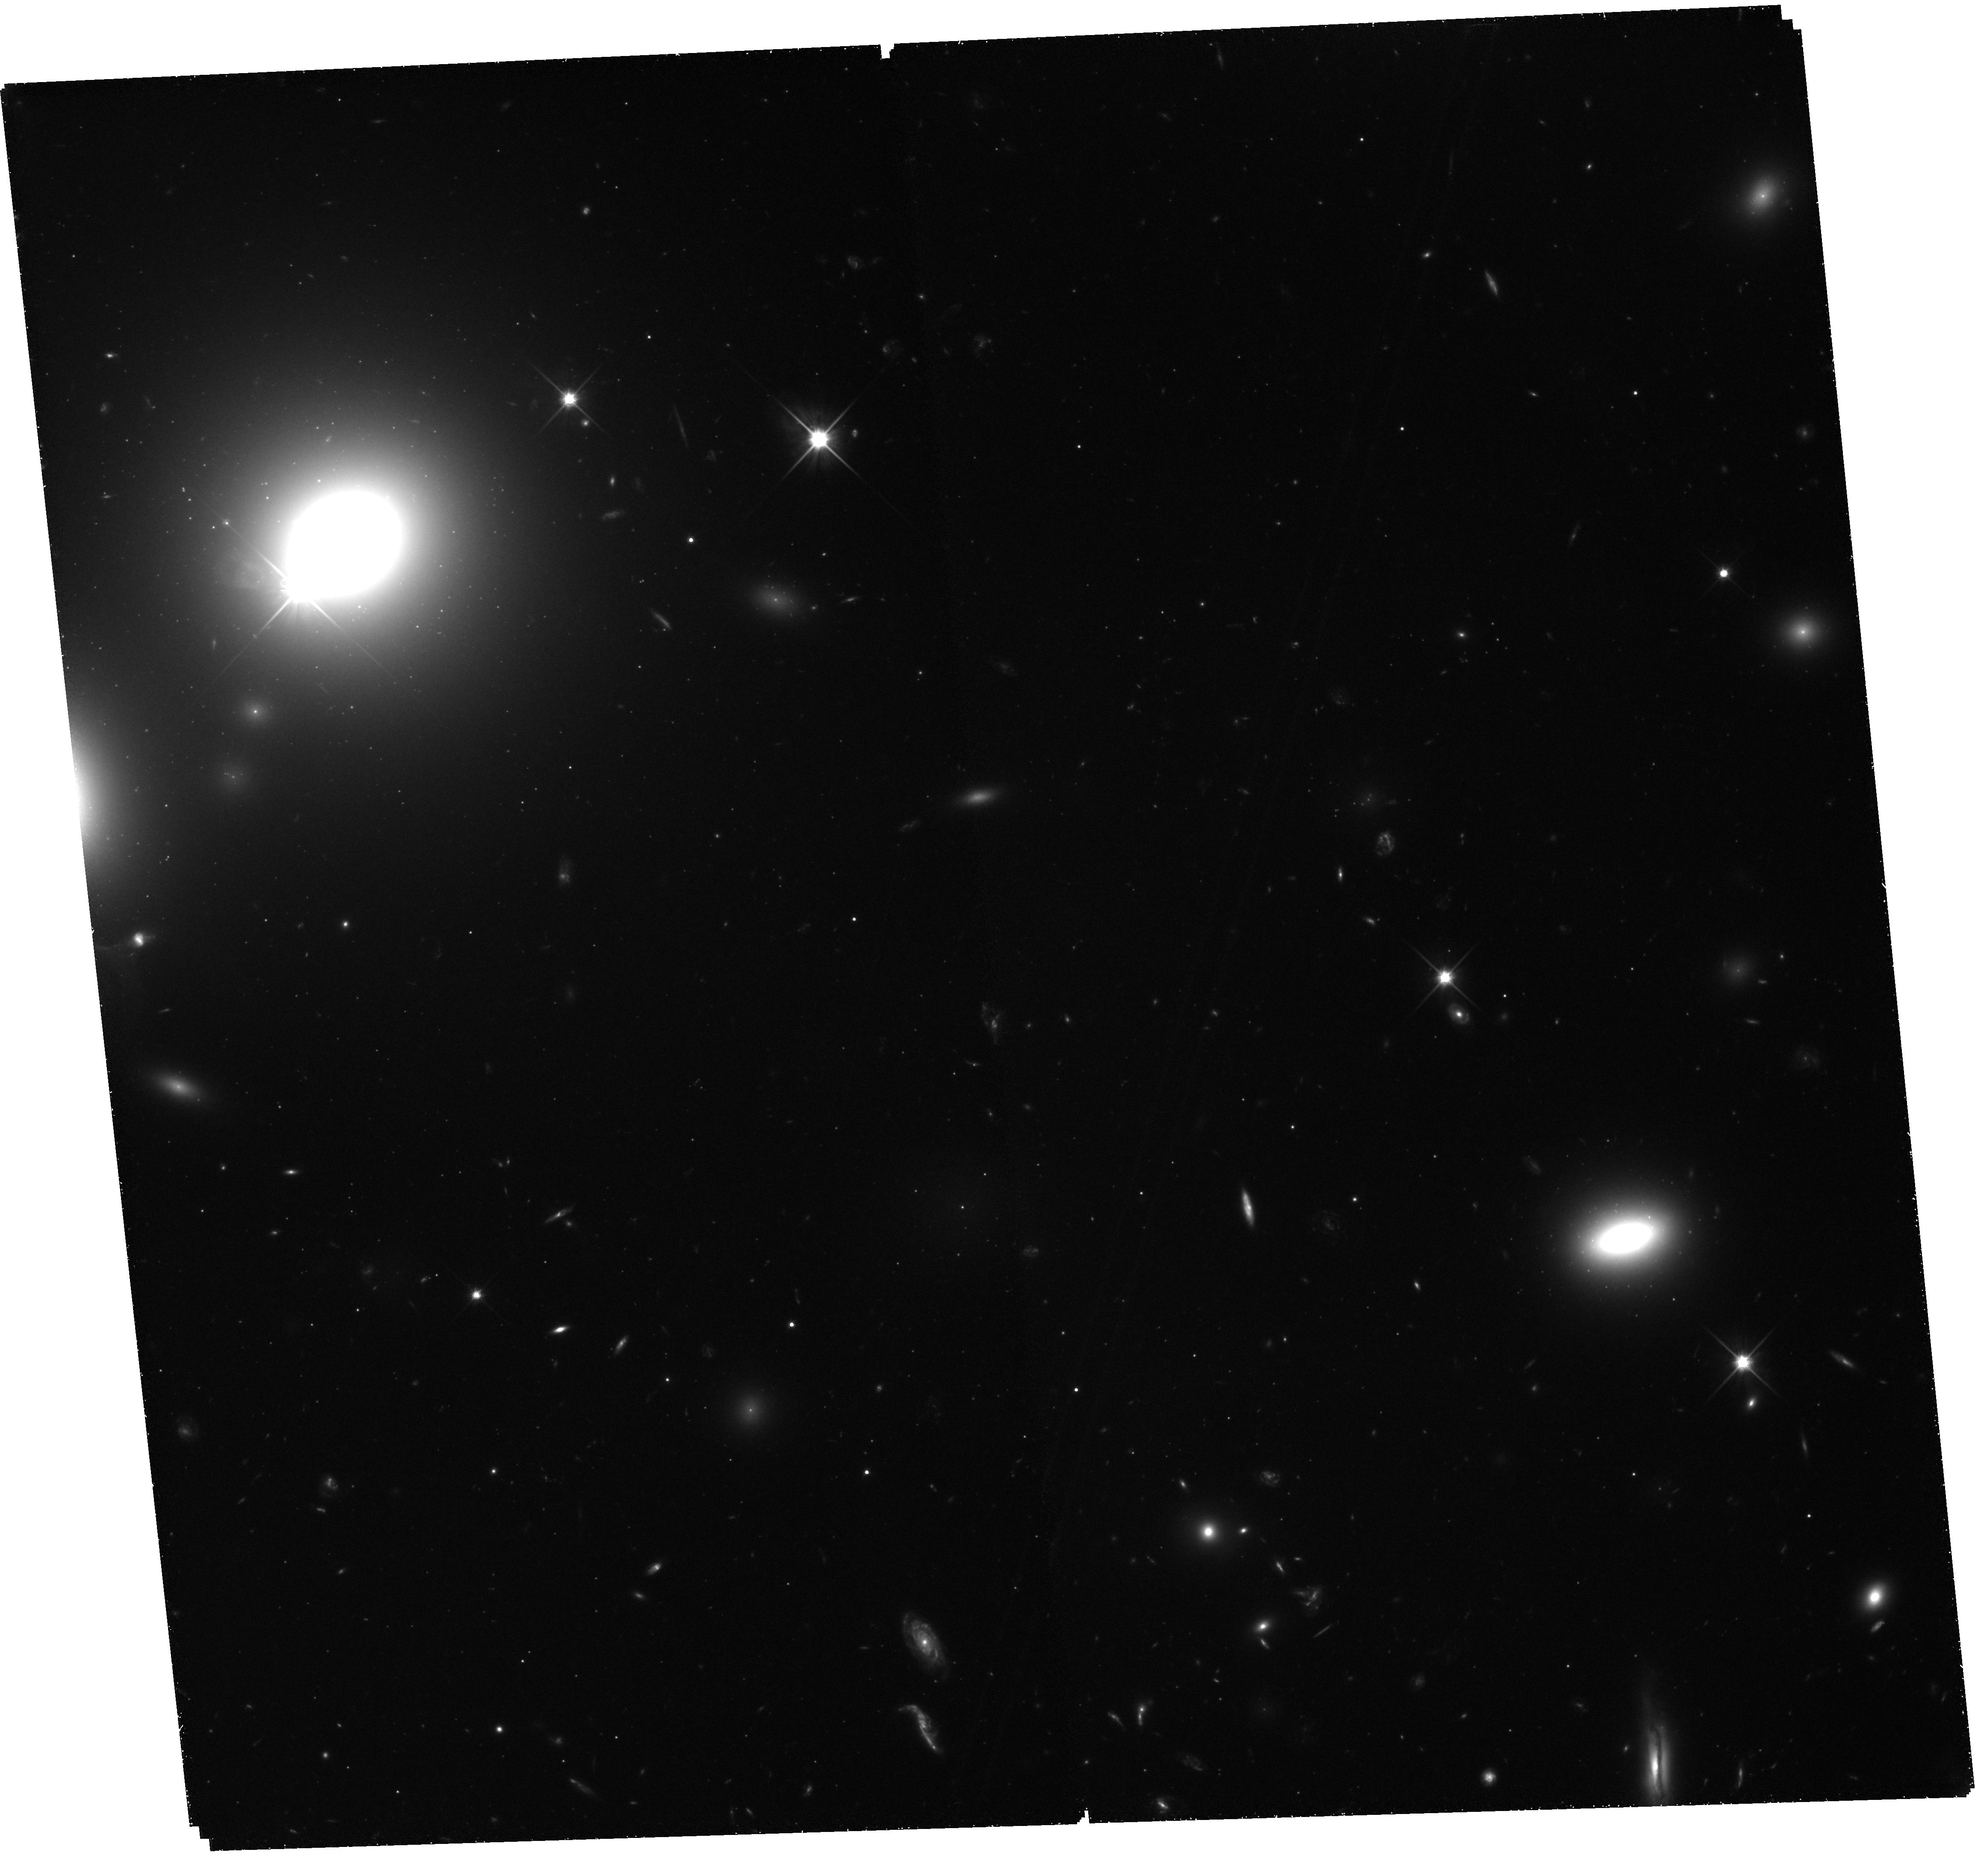
Target: field at RA 194.789°, Dec 27.967°. Instrument: WFC3/UVIS. Filter: F600LP. Exposure: 3 h. Observation ID: hst_11711_01_wfc3_uvis_f600lp_ib2i01

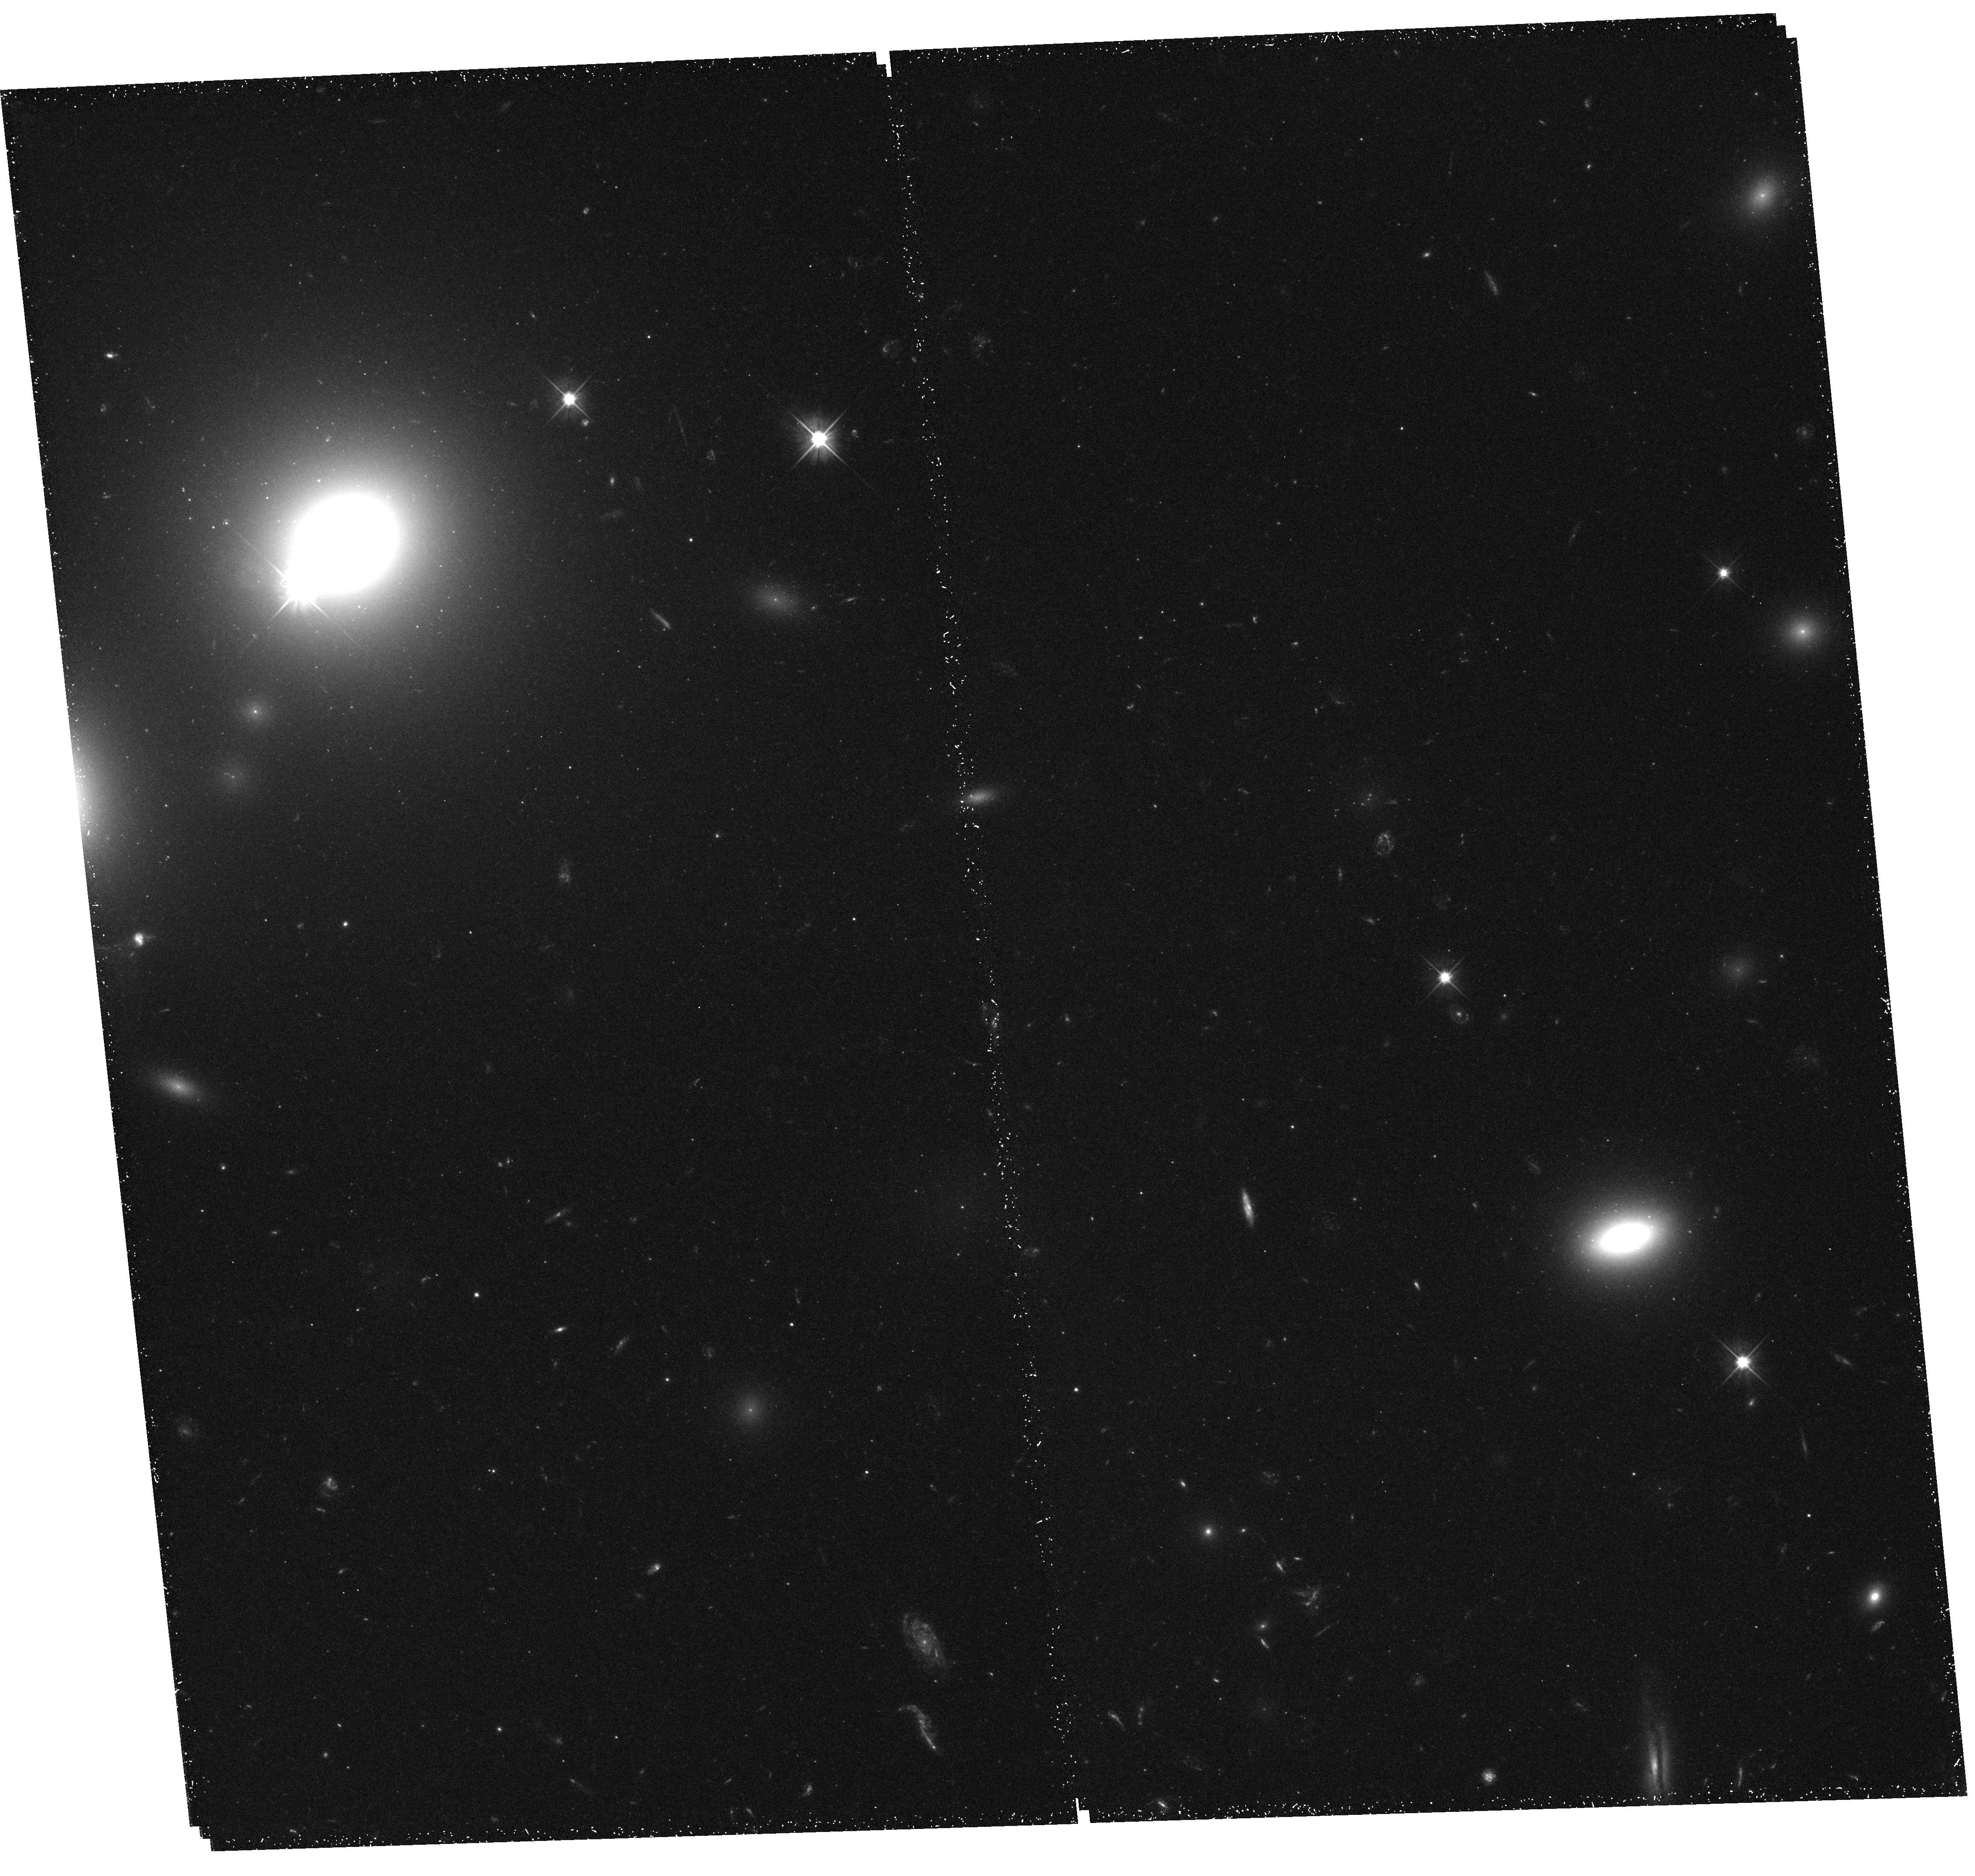
Target: NGC-4874. Instrument: WFC3/UVIS. Filter: F475X. Exposure: 42 min. Observation ID: hst_11711_01_wfc3_uvis_f475x_ib2i01

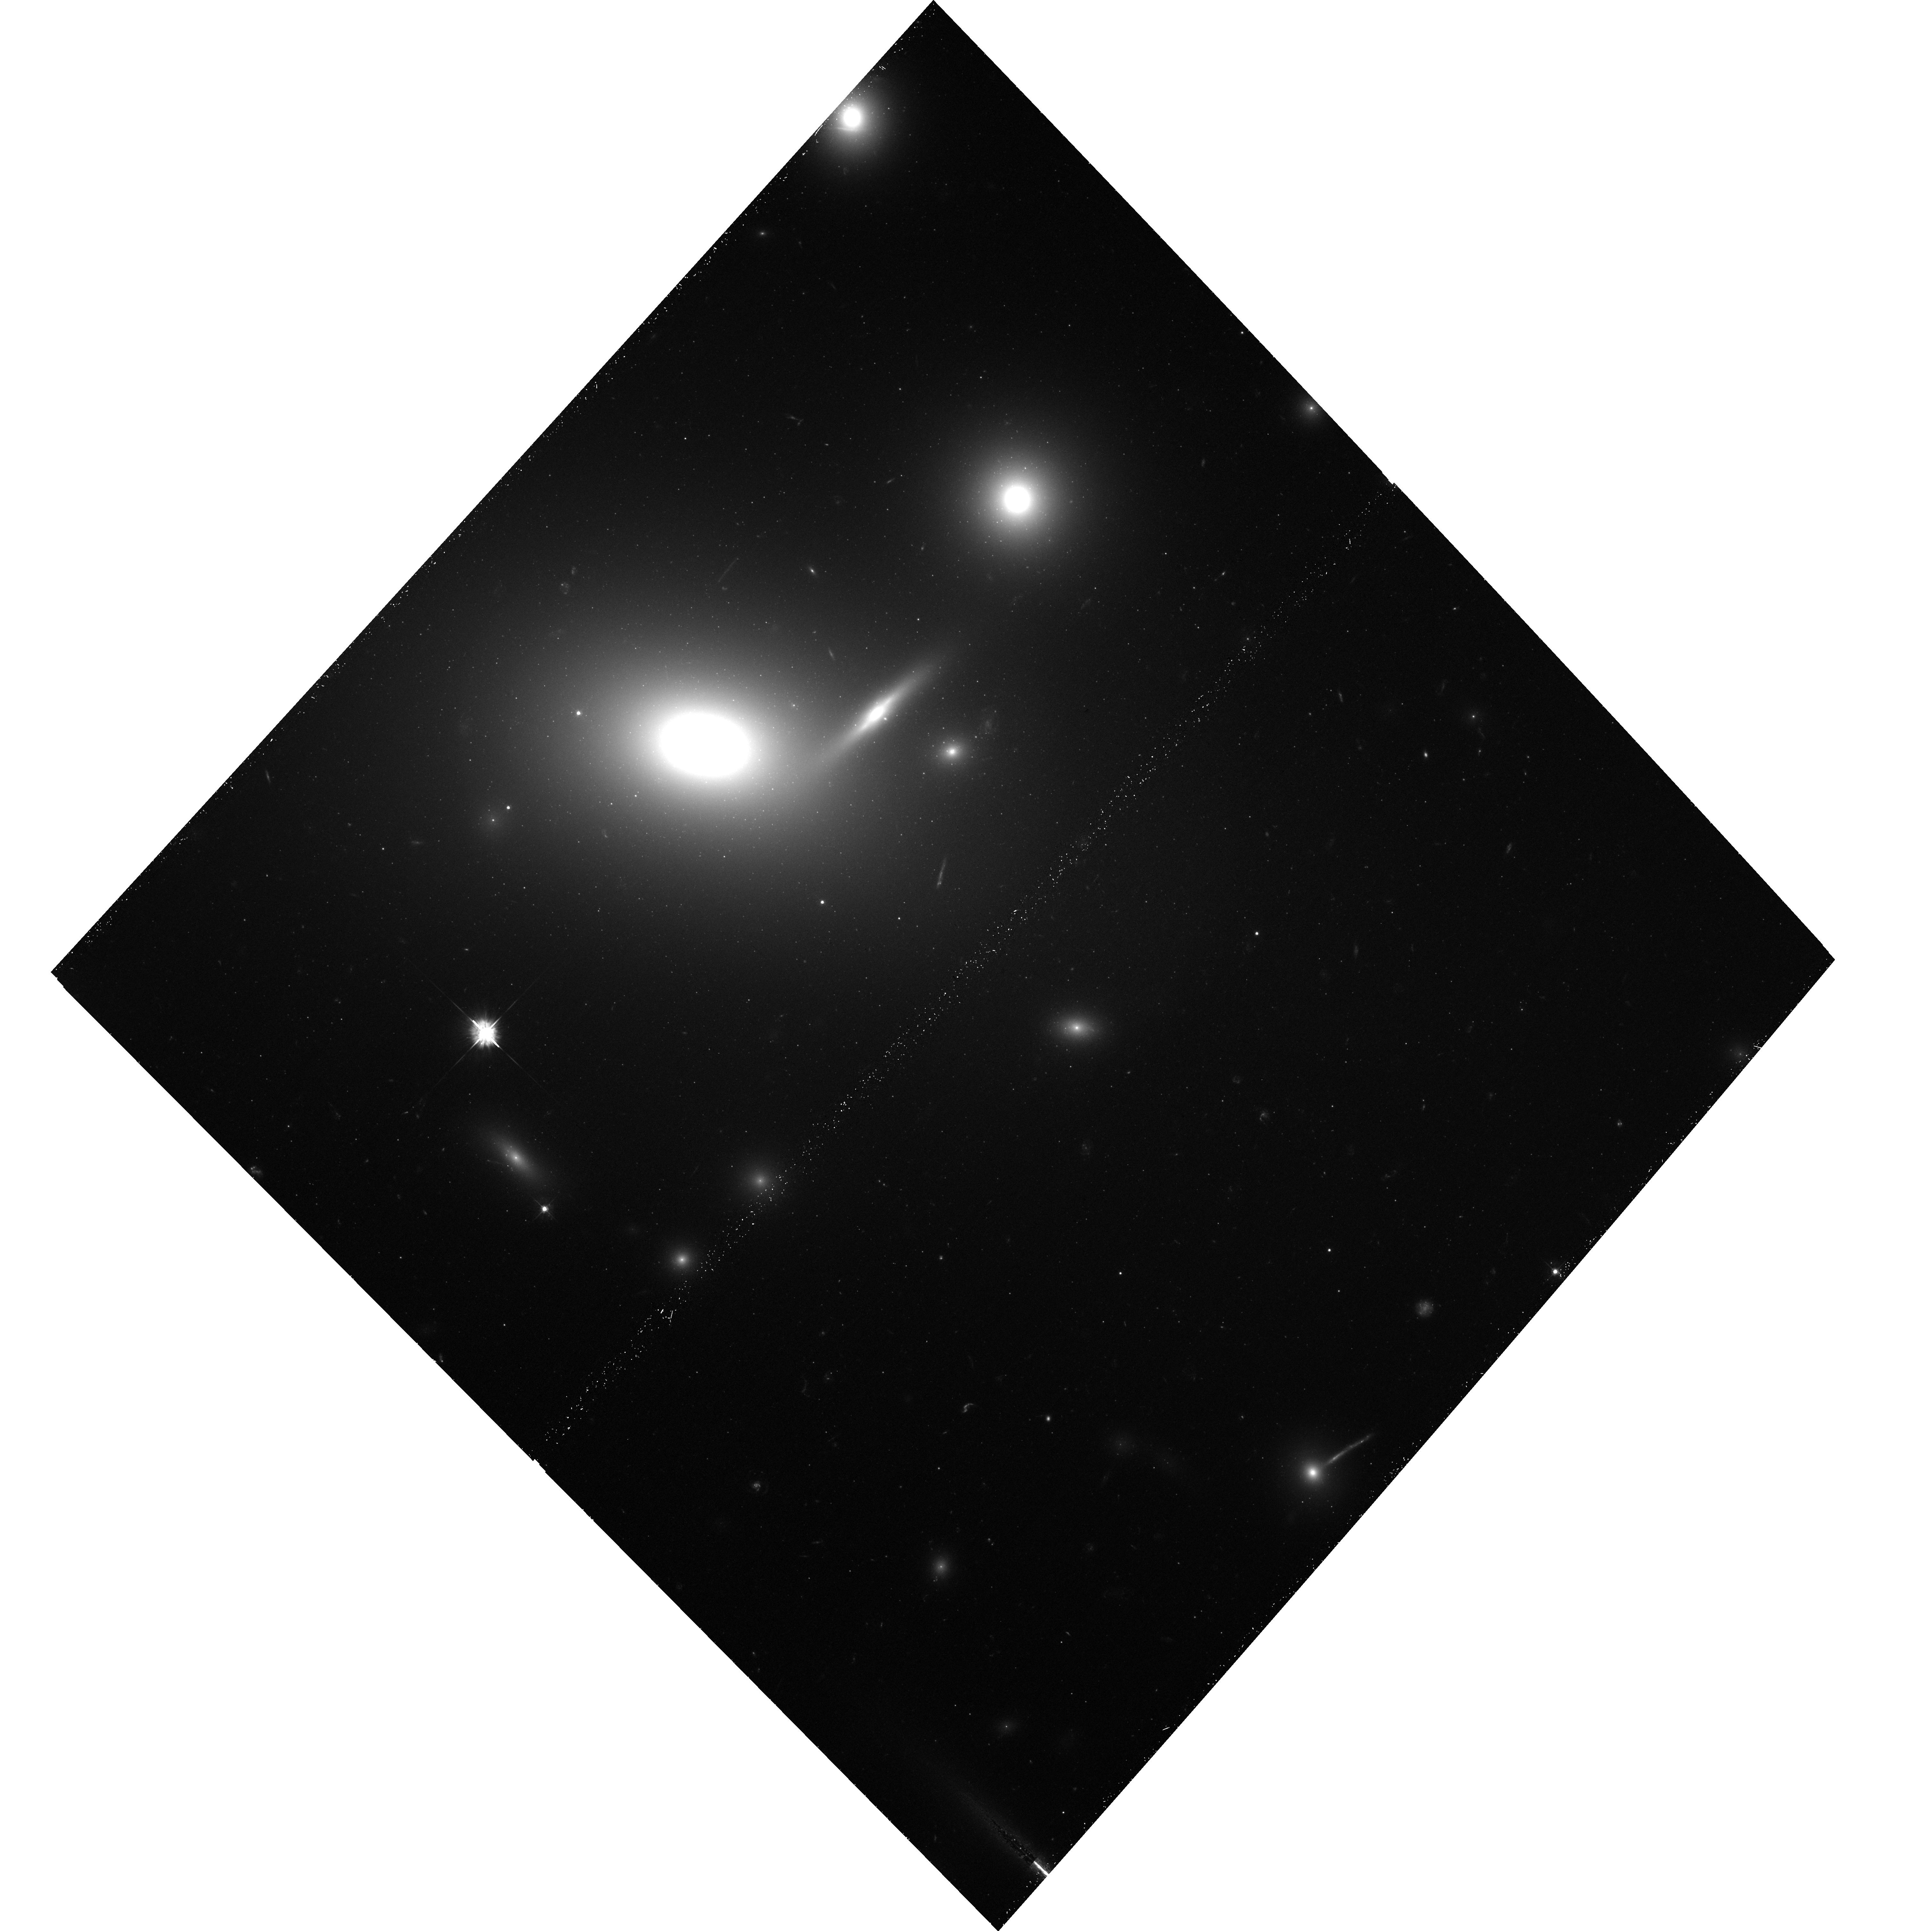
Target: NGC-4889. Instrument: ACS/WFC. Filter: F475W. Exposure: 40 min. Observation ID: hst_11711_03_acs_wfc_f475w_jb2i03

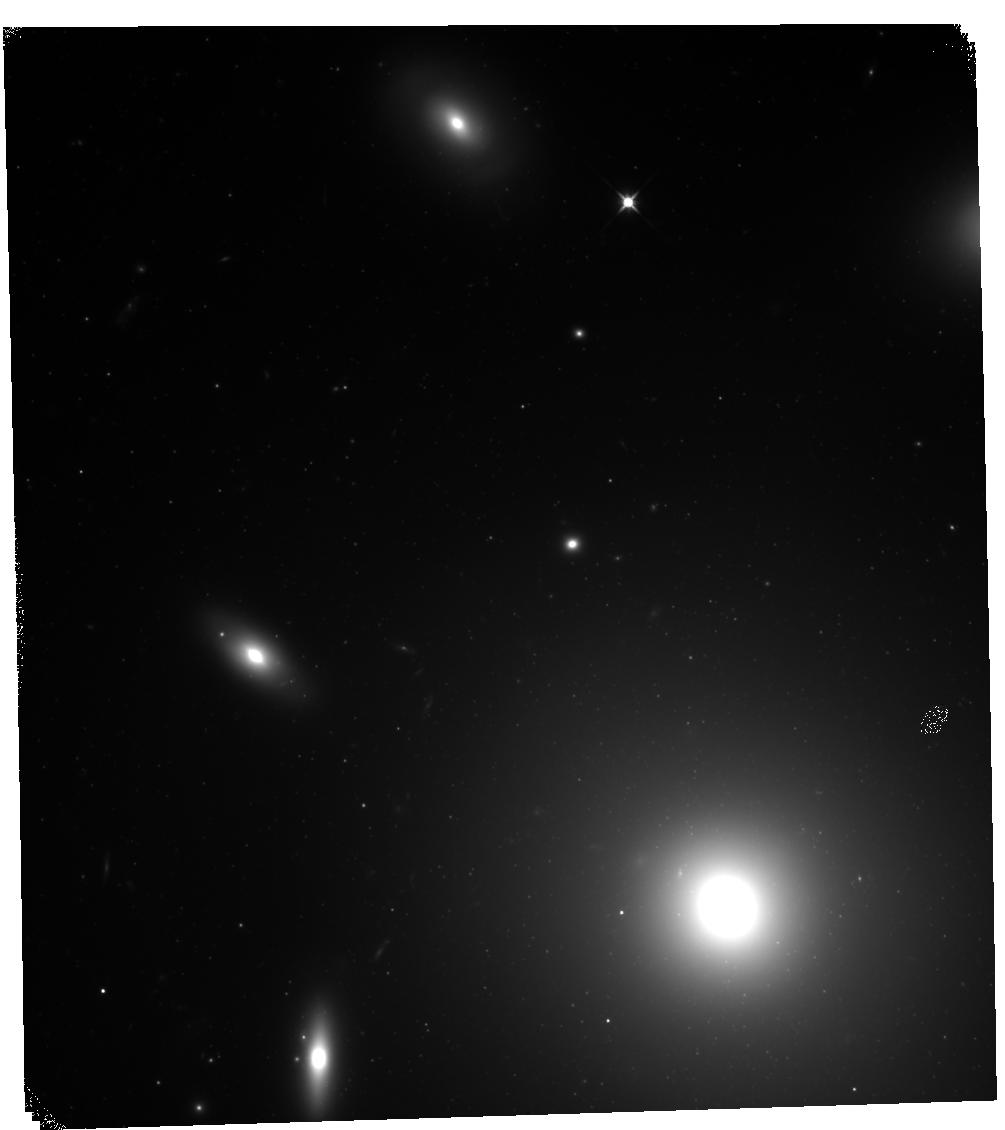
Target: field at RA 194.910°, Dec 27.973°. Instrument: WFC3/IR. Filter: F110W. Exposure: 40 min. Observation ID: hst_11711_02_wfc3_ir_f110w_ib2i02

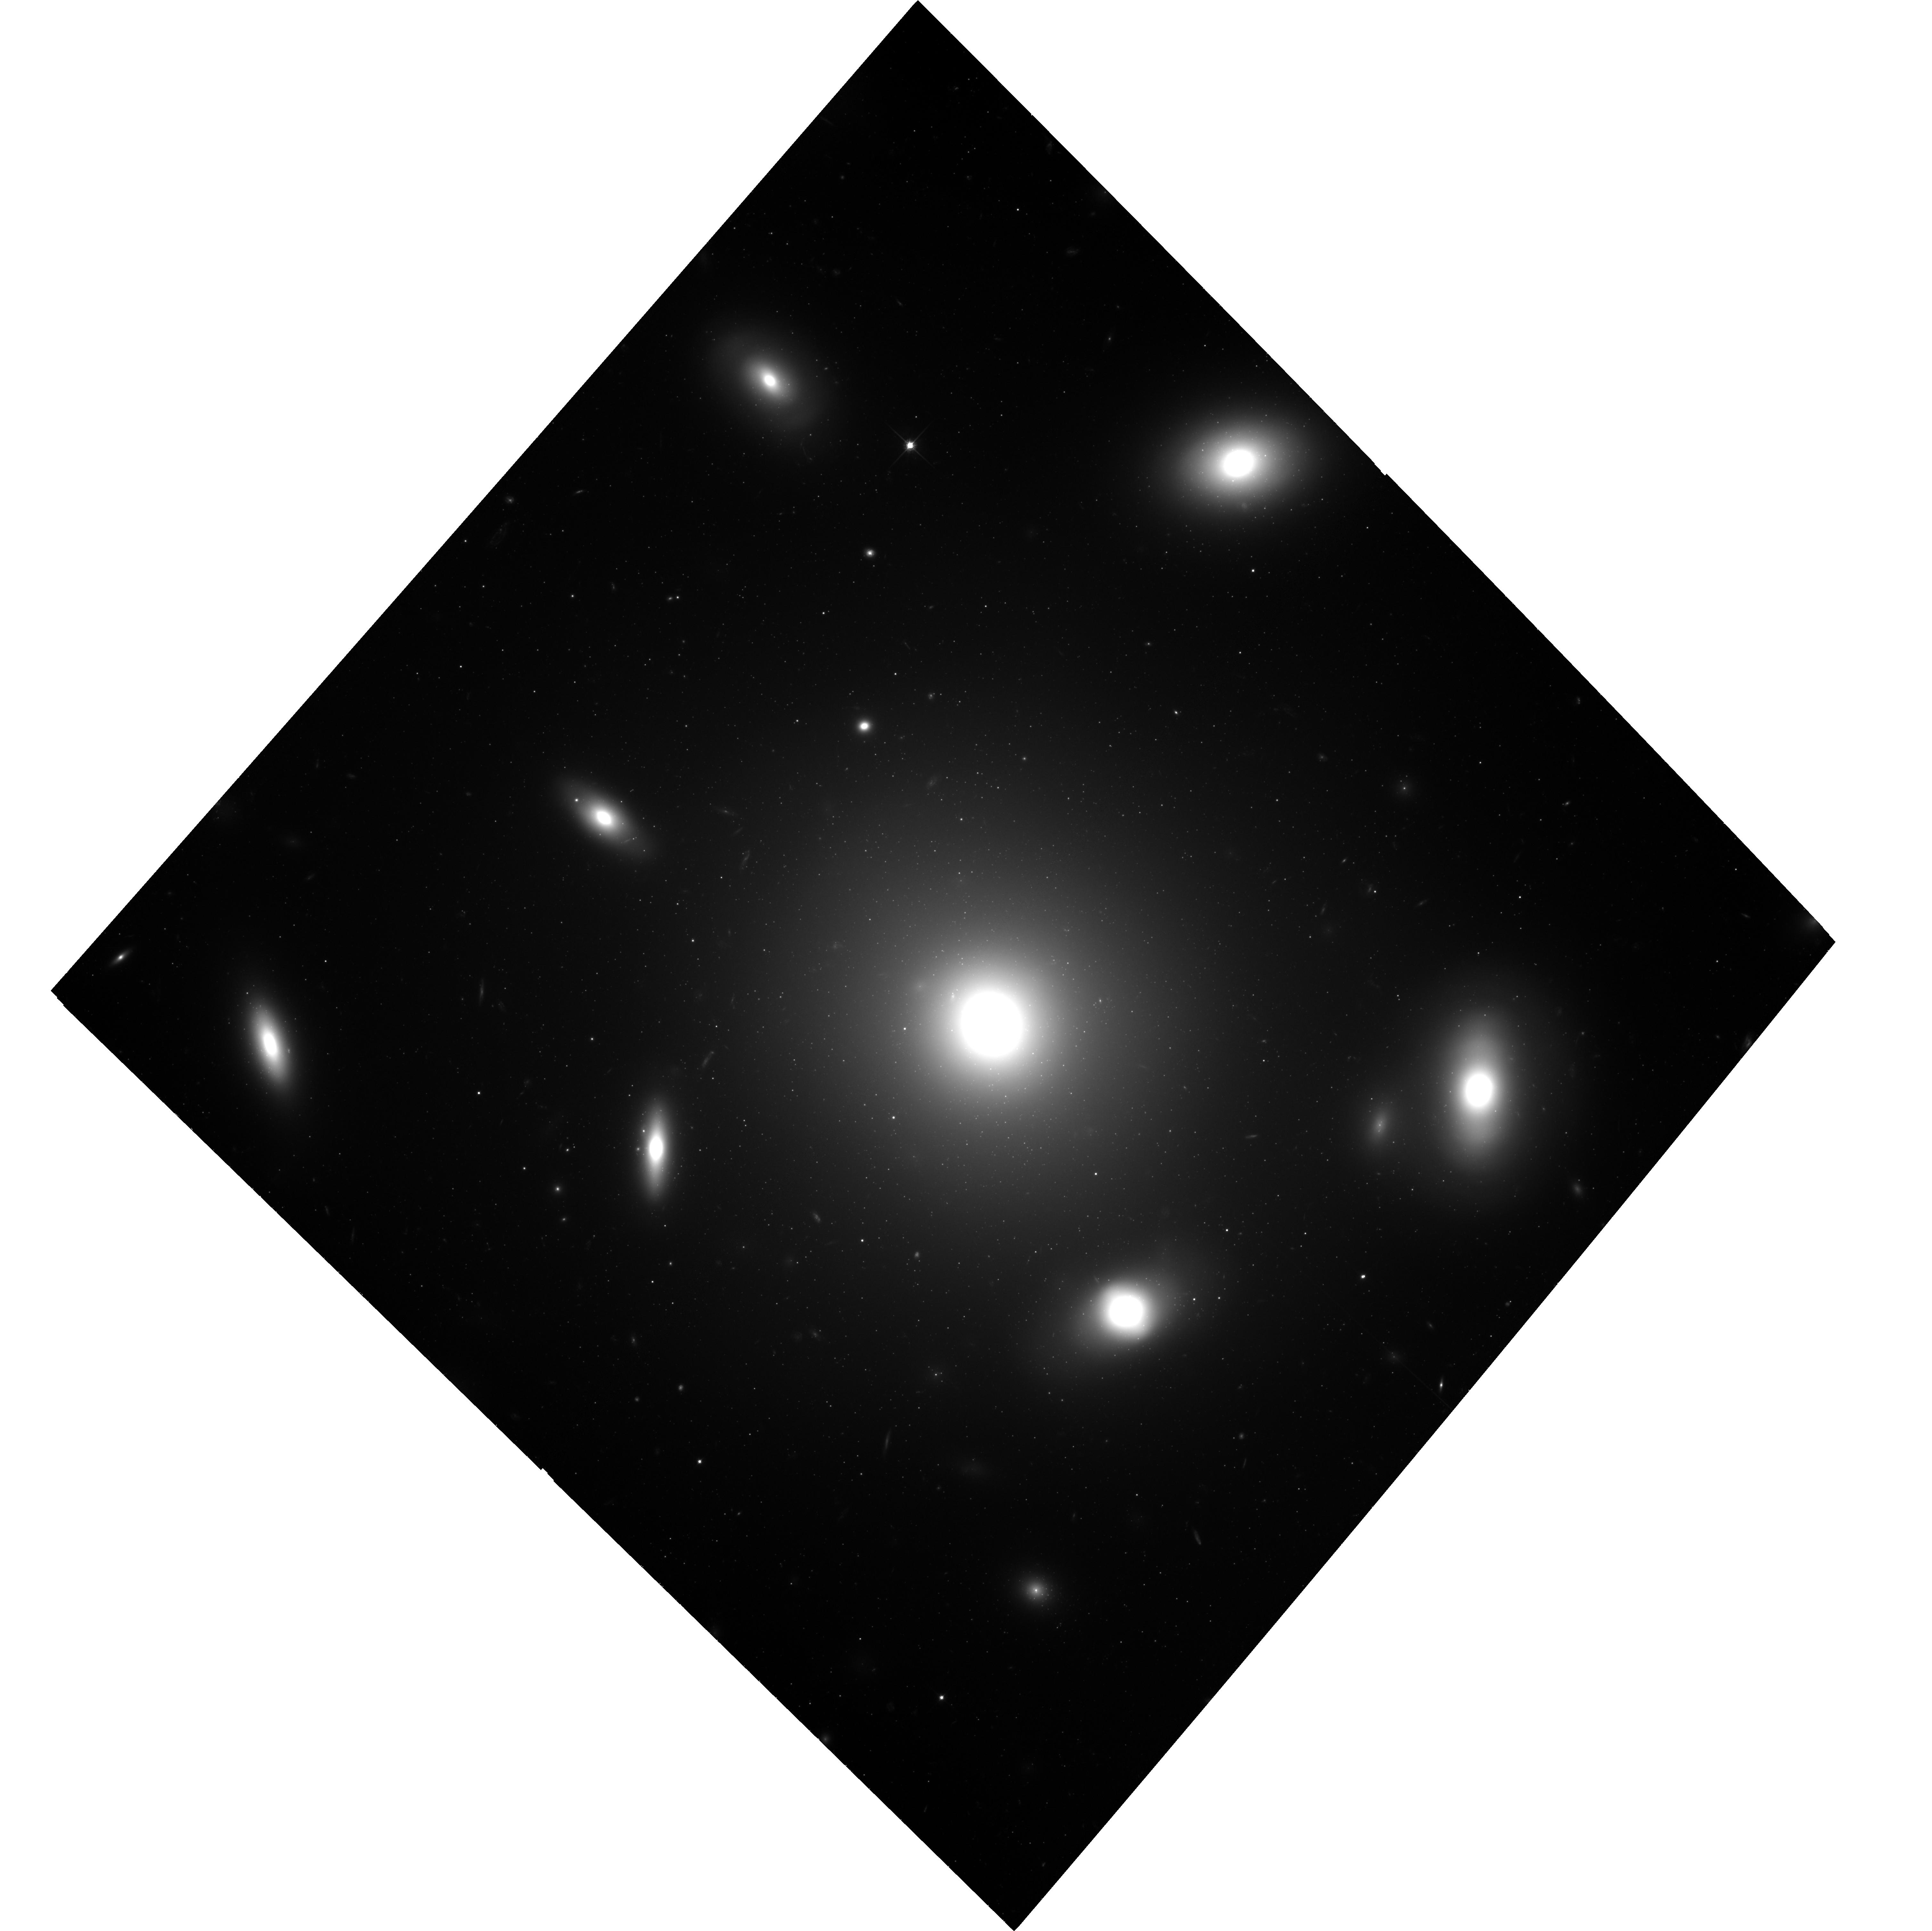
Target: NGC-4874. Instrument: ACS/WFC. Filter: F814W. Exposure: 2.9 h. Observation ID: hst_11711_01_acs_wfc_f814w_jb2i01

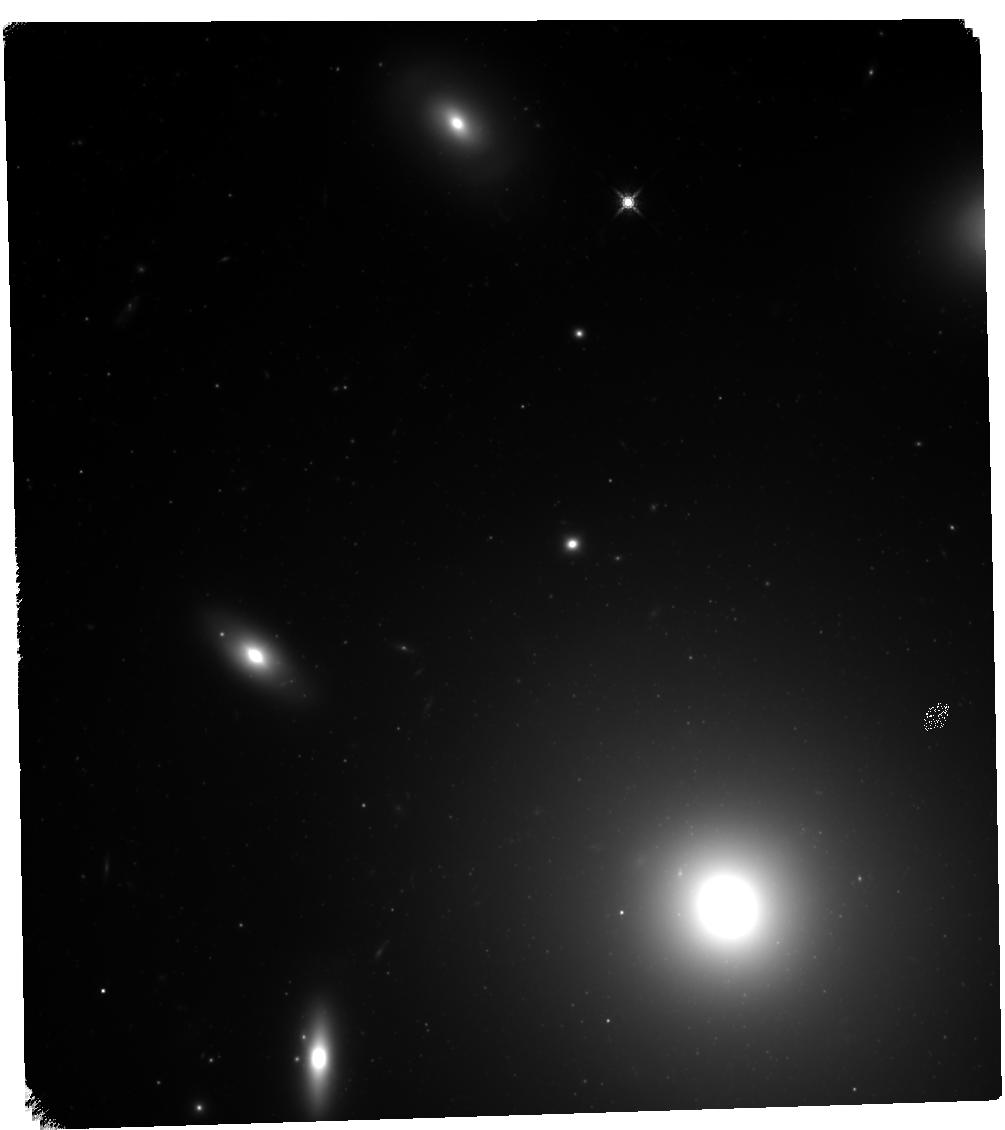
Target: field at RA 194.910°, Dec 27.973°. Instrument: WFC3/IR. Filter: F160W. Exposure: 3 h. Observation ID: hst_11711_02_wfc3_ir_f160w_ib2i02

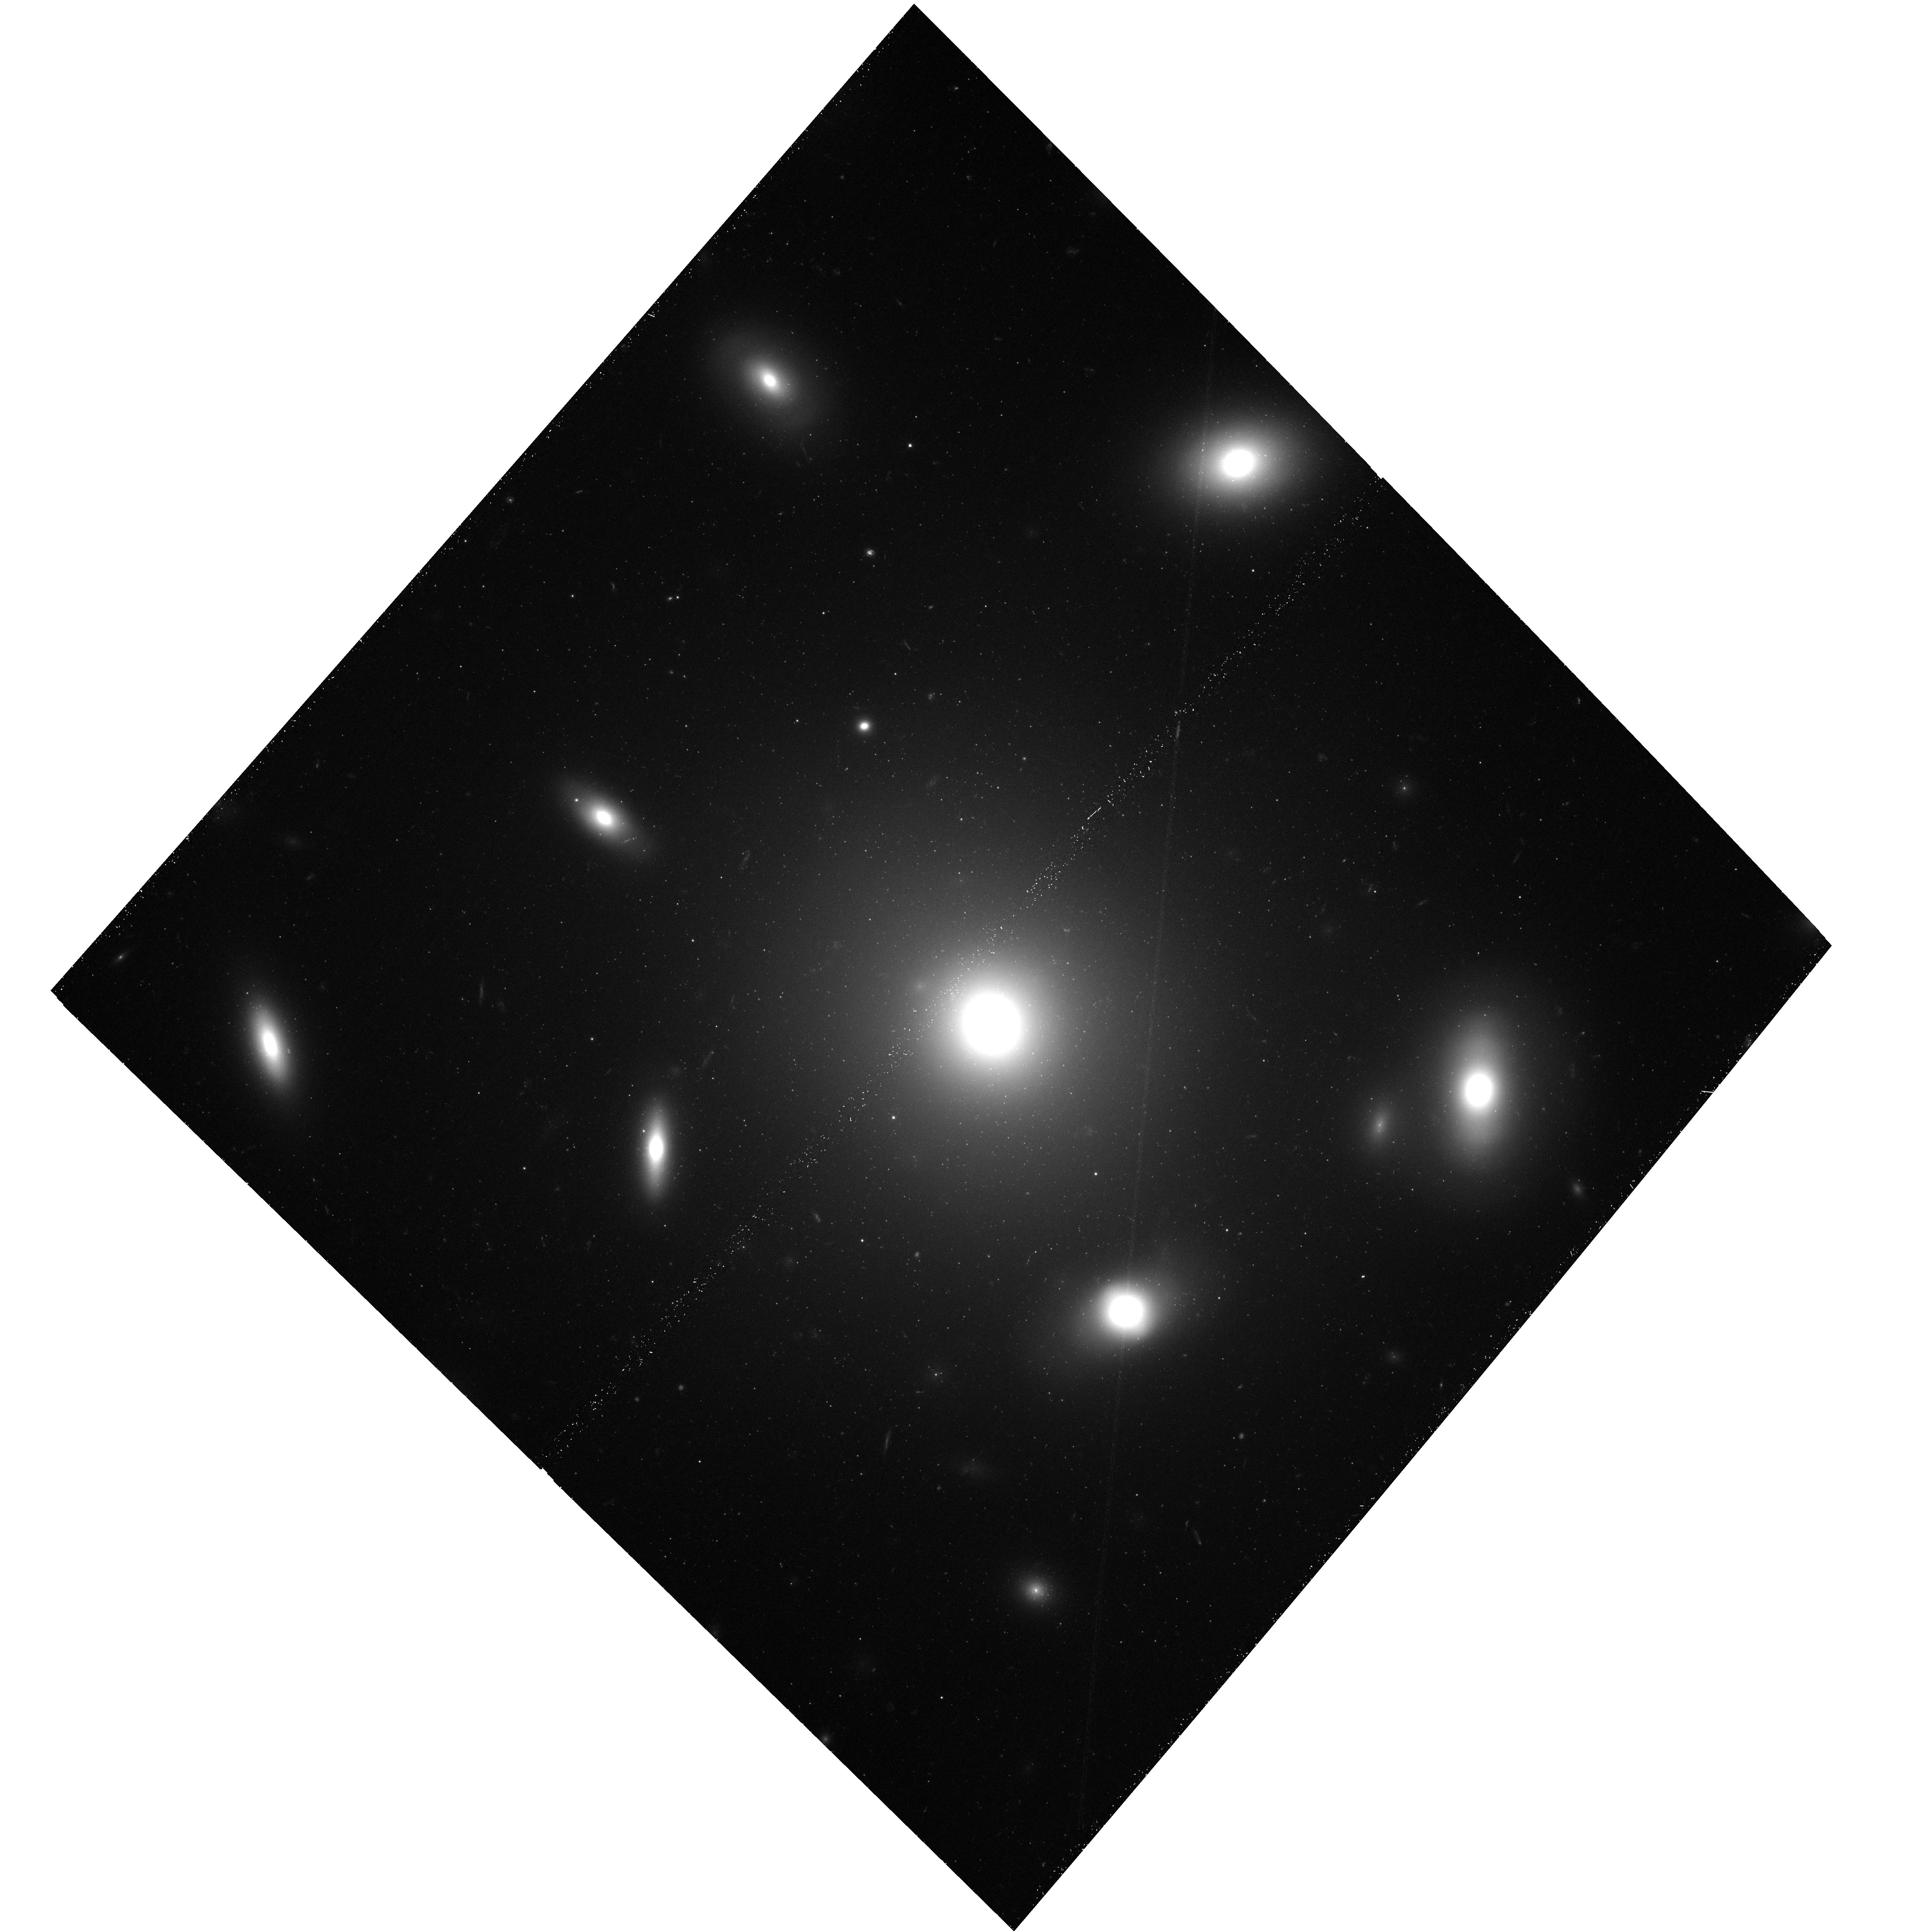
Target: NGC-4874. Instrument: ACS/WFC. Filter: F475W. Exposure: 40 min. Observation ID: hst_11711_01_acs_wfc_f475w_jb2i01

A Definitive Distance to the Coma Core Ellipticals (PI: Blakeslee, John P.)

As the richest galaxy cluster in the local universe (cz < 10, 000 km/s), the Coma cluster continues to serve as the standard of comparison for numerous studies of galaxy properties and scaling relations in clusters. The central importance of Coma has been recognized with two recent HST large programs: a Treasury survey to study the dwarf galaxy population by imaging 82 different ACS/WFC pointings, and a program to measure Cepheid distances to two spiral galaxies projected within the Coma core region. An accurate distance to the Coma core is essential for comparing the galaxy luminosities and sizes to nearby galaxies in Virgo and Fornax, while an accurate peculiar velocity is needed for correctly tying to more distant clusters. However, experience dictates that Cepheid distances to clusters must be carefully verified against accurate measurements to the dominant early-type population, especially for such an unprecedented effort as the Coma Cepheid search (the completion of which remains uncertain). We propose to measure highly accurate (3-4% internal error per galaxy) SBF distances to the two giant Coma core ellipticals. The reliability of the SBF method with the ACS/WFC has been repeatedly demonstrated, and it is so efficient that it requires only 3% of the number of orbits dedicated to the two current large Coma programs. The precise ACS SBF Coma core distance will also provide a good constraint on the Coma peculiar velocity, thus improving the accuracy of comparisons to distant clusters. Finally, our program will answer some longstanding puzzles surrounding the rich globular cluster population in the core of this archetypal galaxy cluster.